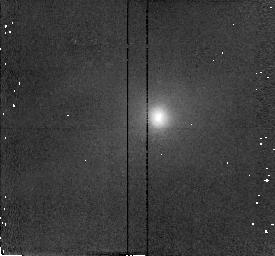
Target: M51-NUCLEUS
Instrument: NICMOS/NIC2
Filter: F187N
Exposure: 3 min
Observation ID: n48r01060

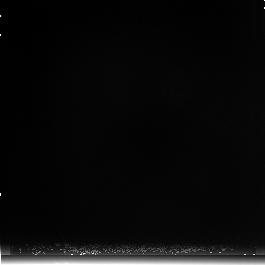
Target: M51-BACKGR
Instrument: NICMOS/NIC3
Filter: F222M
Exposure: 4 min
Observation ID: n48ra2010

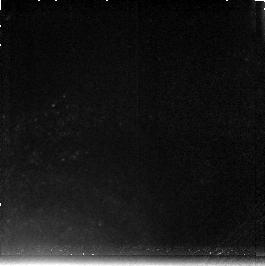
Target: M51-SW
Instrument: NICMOS/NIC3
Filter: F212N
Exposure: 6 min
Observation ID: n48r021c0

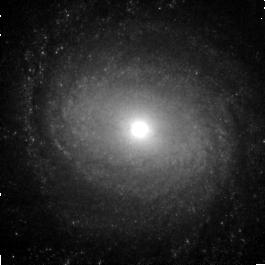
Target: M51-5
Instrument: NICMOS/NIC3
Filter: F160W
Exposure: 2 min
Observation ID: n48r020m0

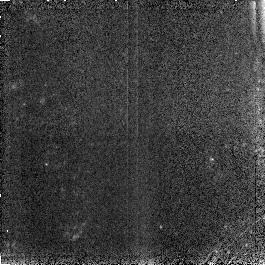
Target: M51-2
Instrument: NICMOS/NIC3
Filter: F190N
Exposure: 4 min
Observation ID: n48r020a0

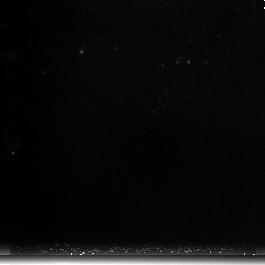
Target: M51-4
Instrument: NICMOS/NIC3
Filter: F222M
Exposure: 2 min
Observation ID: n48r020i0

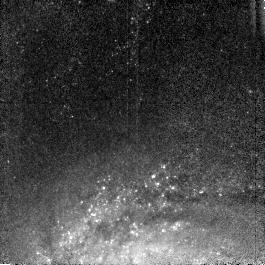
Target: M51-6
Instrument: NICMOS/NIC3
Filter: F110W
Exposure: 2 min
Observation ID: n48r020q0

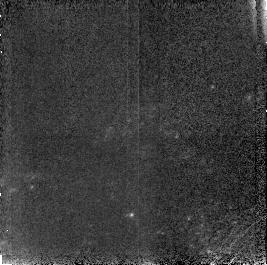
Target: M51-9
Instrument: NICMOS/NIC3
Filter: F187N
Exposure: 4 min
Observation ID: n48r02180

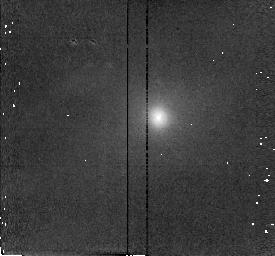
Target: M51-NUCLEUS
Instrument: NICMOS/NIC2
Filter: F215N
Exposure: 3 min
Observation ID: n48r01040

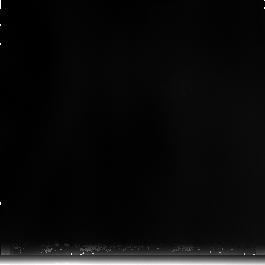
Target: M51-SW
Instrument: NICMOS/NIC3
Filter: F240M
Exposure: 4 min
Observation ID: n48r021b0

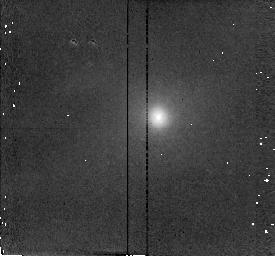
Target: M51-NUCLEUS
Instrument: NICMOS/NIC2
Filter: F216N
Exposure: 3 min
Observation ID: n48r01050

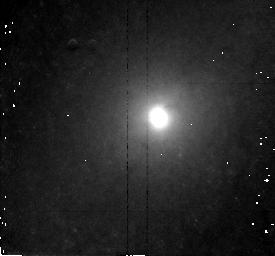
Target: M51-NUCLEUS
Instrument: NICMOS/NIC2
Filter: F160W
Exposure: 2 min
Observation ID: n48r01020

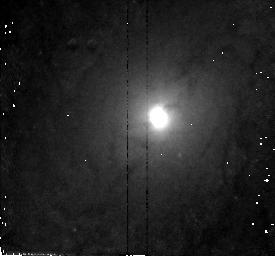
Target: M51-NUCLEUS
Instrument: NICMOS/NIC2
Filter: F110W
Exposure: 2 min
Observation ID: n48r01010

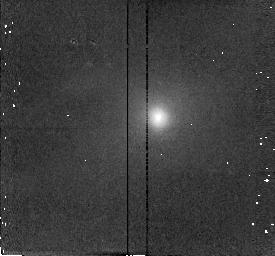
Target: M51-NUCLEUS
Instrument: NICMOS/NIC2
Filter: F212N
Exposure: 3 min
Observation ID: n48r01030

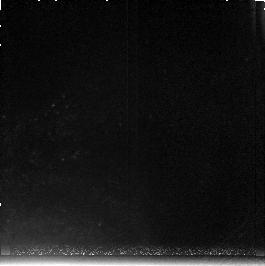
Target: M51-SW
Instrument: NICMOS/NIC3
Filter: F215N
Exposure: 6 min
Observation ID: n48r021d0

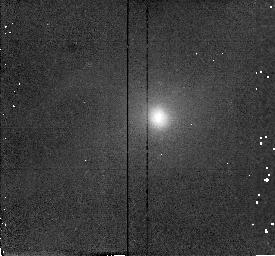
Target: M51-NUCLEUS
Instrument: NICMOS/NIC2
Filter: F190N
Exposure: 3 min
Observation ID: n48r01070

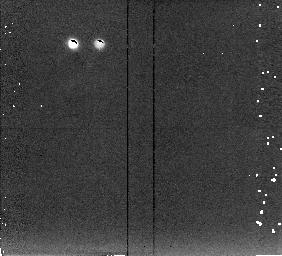
Target: M51-BACKGR
Instrument: NICMOS/NIC2
Filter: F222M
Exposure: 3 min
Observation ID: n48r01090

NUCLEUS AND INNER DISK OF M51 (PI: Scoville, Nicholas Z.)

M 51 is the nearest grand design spiral galaxy (9.5 Mpc, 0.15" corresponds to 8 pc) with strongly enhanced star formation along the spiral arms and evidence of a central low luminosity AGN. NICMOS will be used to probe dust-obscured HII regions using P-alpha and study the stellar population variations in the spiral arms and nuclear region. For the nucleus, P-alpha and broad band high resolution images will be used to study the HII and continuum near the central "accretion disk". The spiral arms in the inner disk will be imaged with a mosaic of 9 fields in broad band continuum and P-alpha. One spiral arm field SW of the nucleus will also be imaged in H2, and the CO-bands. The goal is to reveal the HII regions and molecular shocks in the highly obscured spiral arm star forming regions and to look for systematic offsets between the spiral arm H2, HII, and giant stars (CO-bands). (Timing is such that no parallels should be done with WFPC2 or STIS.)